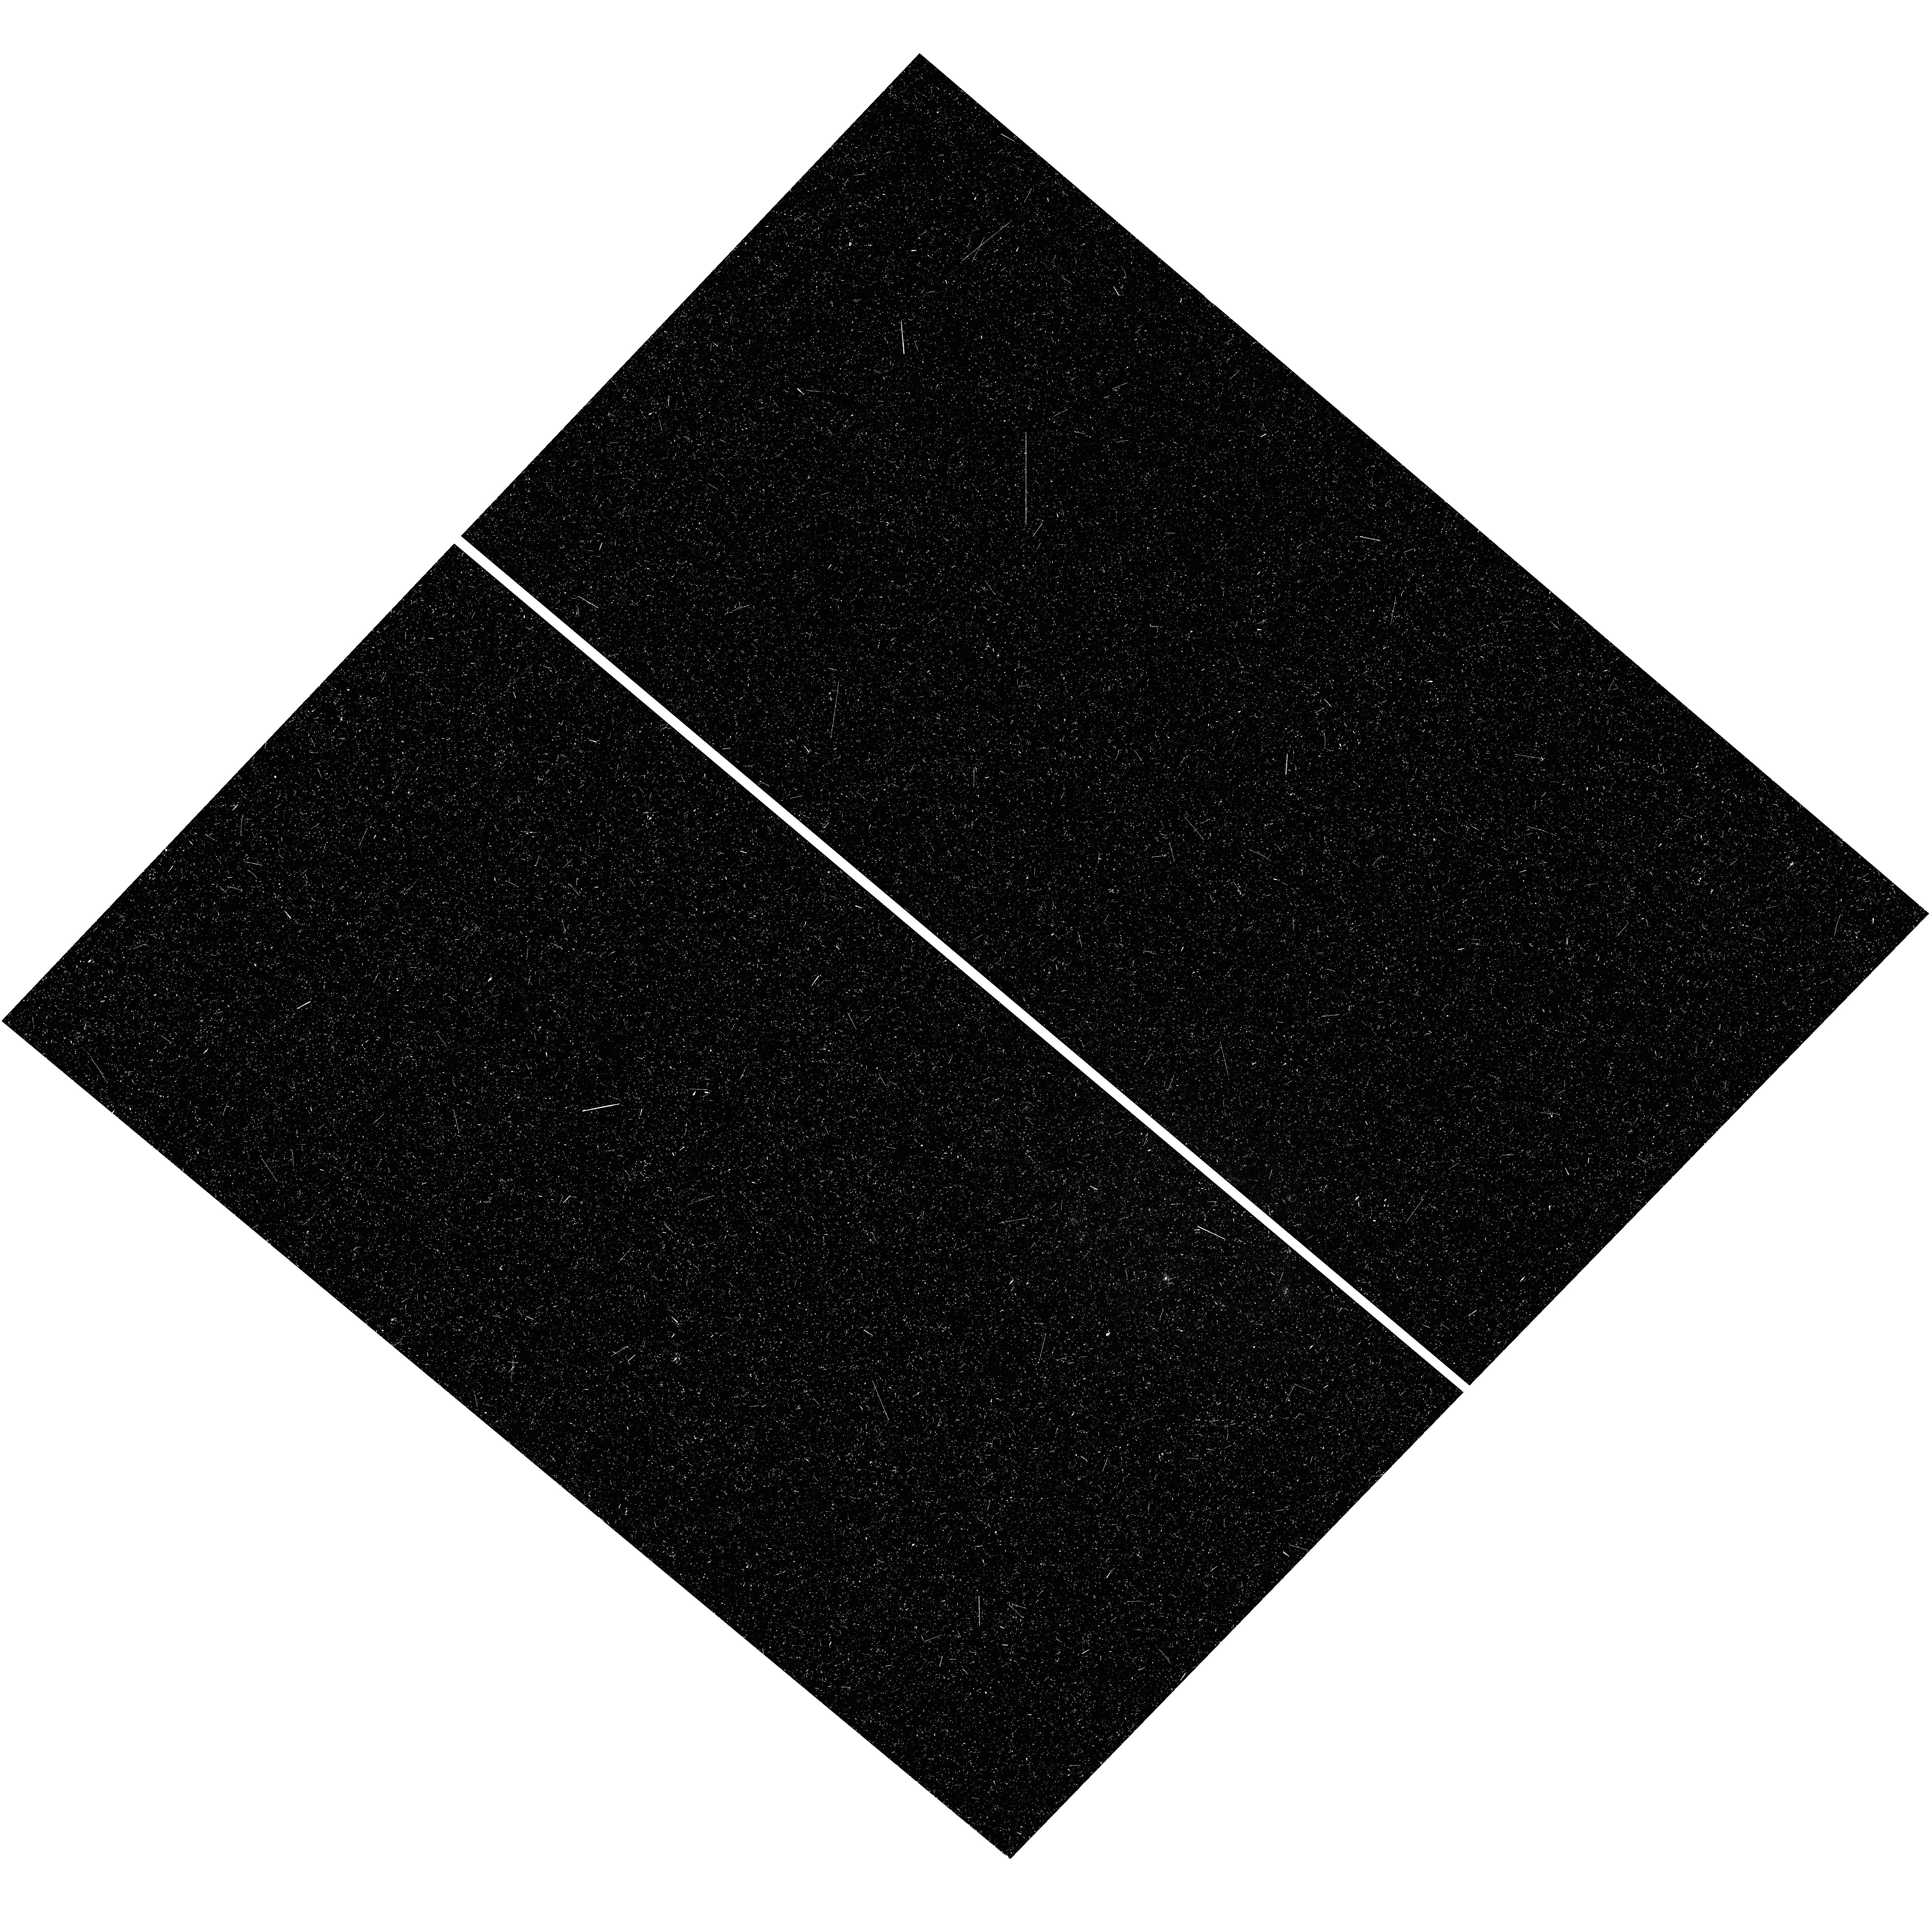
Target: SN2009IP
Instrument: WFC3/UVIS
Filter: F275W
Exposure: 48 min
Observation ID: hst_13787_01_wfc3_uvis_f275w_ickj01

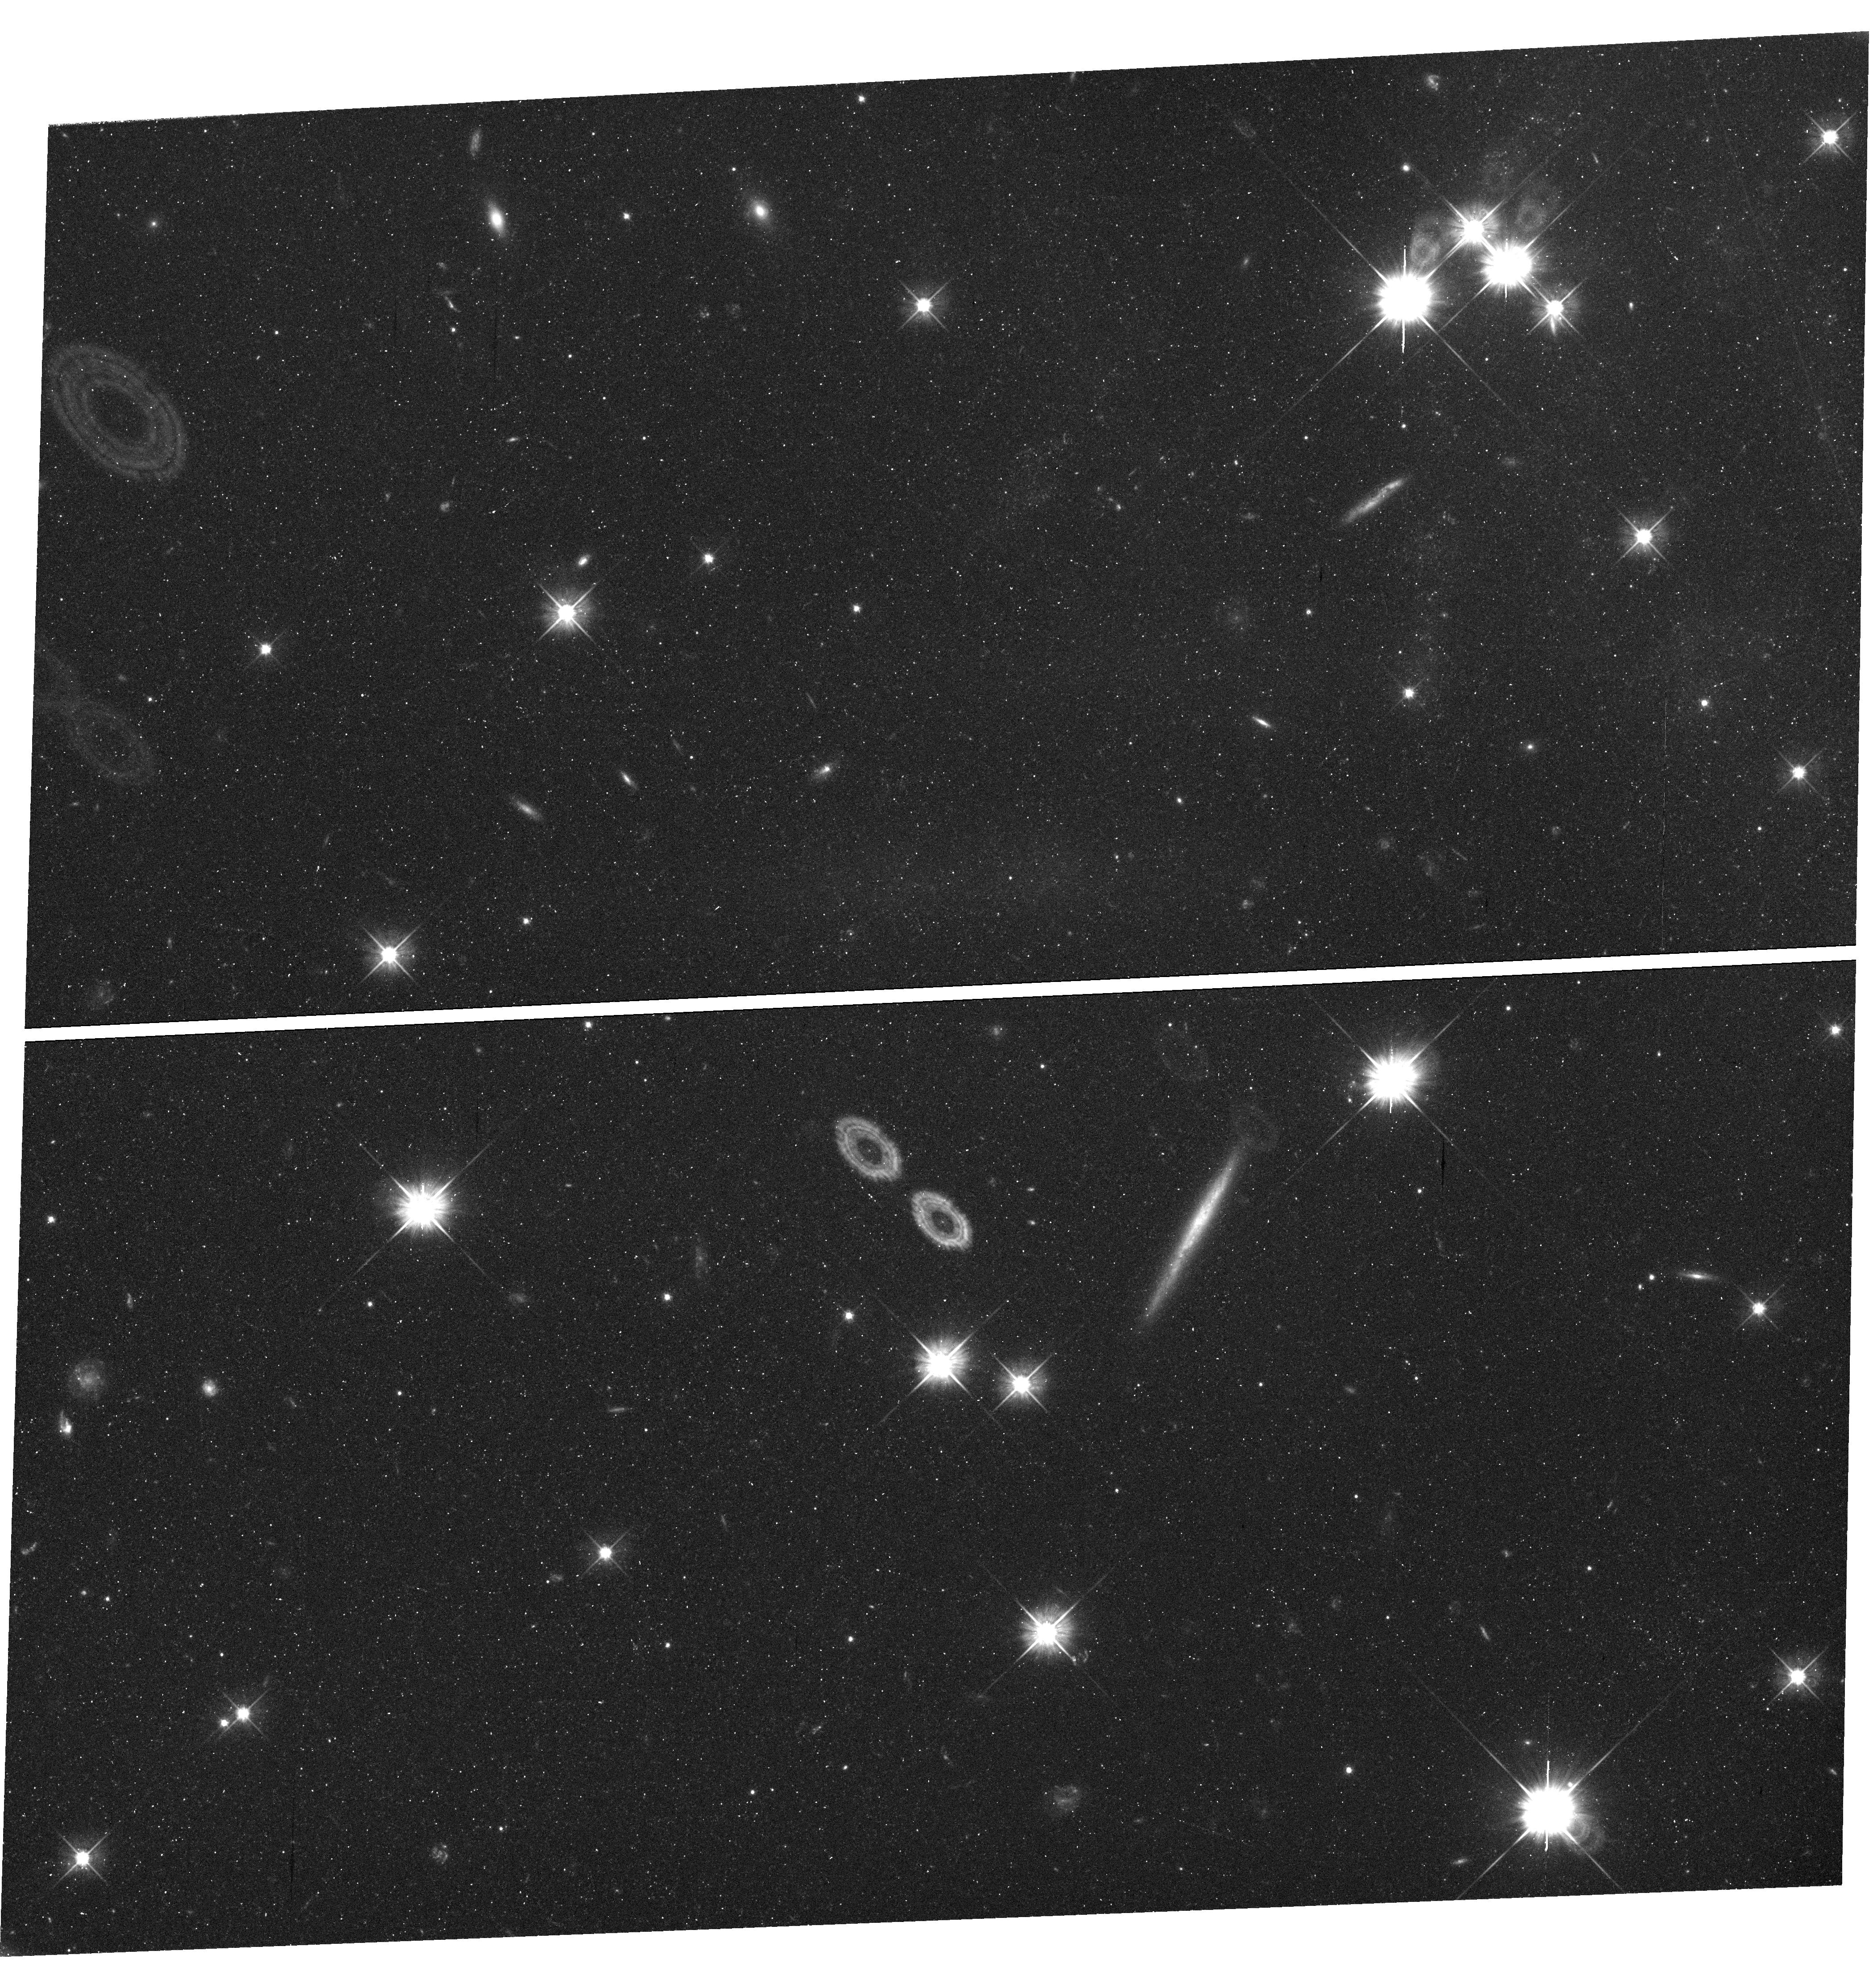
Target: SN2010JP
Instrument: WFC3/UVIS
Filter: F555W
Exposure: 1.2 h
Observation ID: hst_13787_05_wfc3_uvis_f555w_ickj05

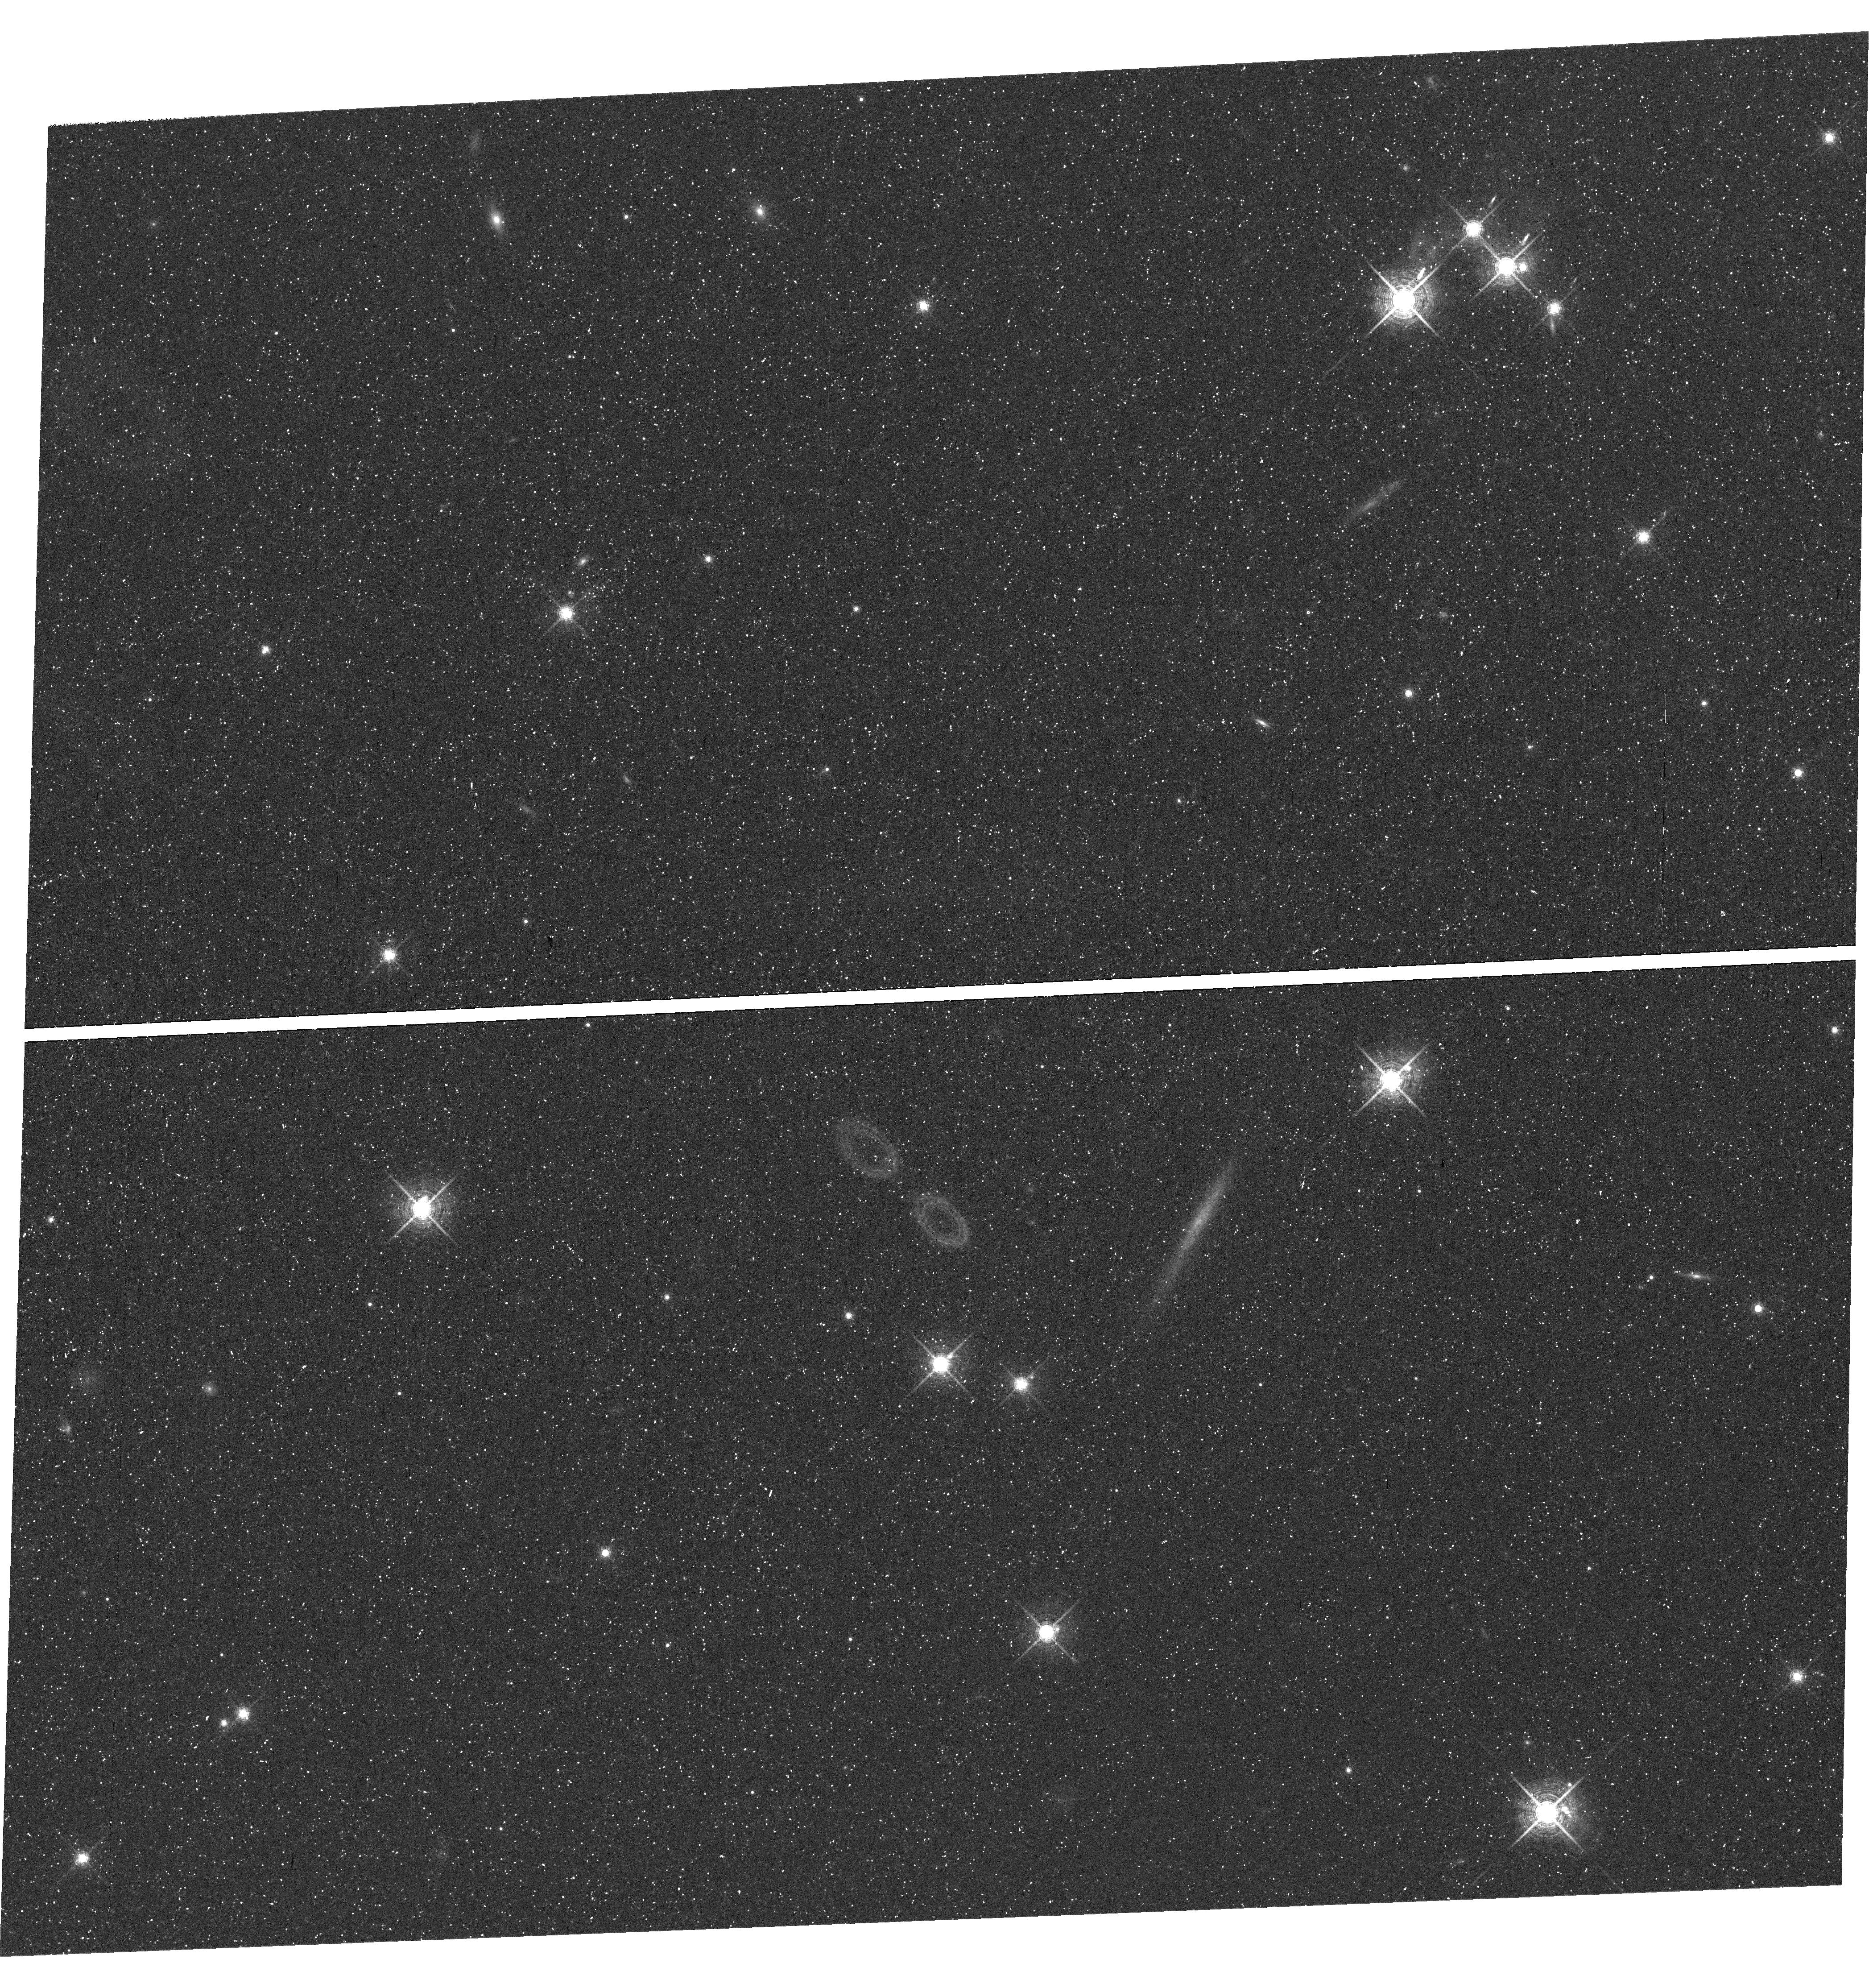
Target: SN2010JP
Instrument: WFC3/UVIS
Filter: F665N
Exposure: 1.6 h
Observation ID: hst_13787_04_wfc3_uvis_f665n_ickj04

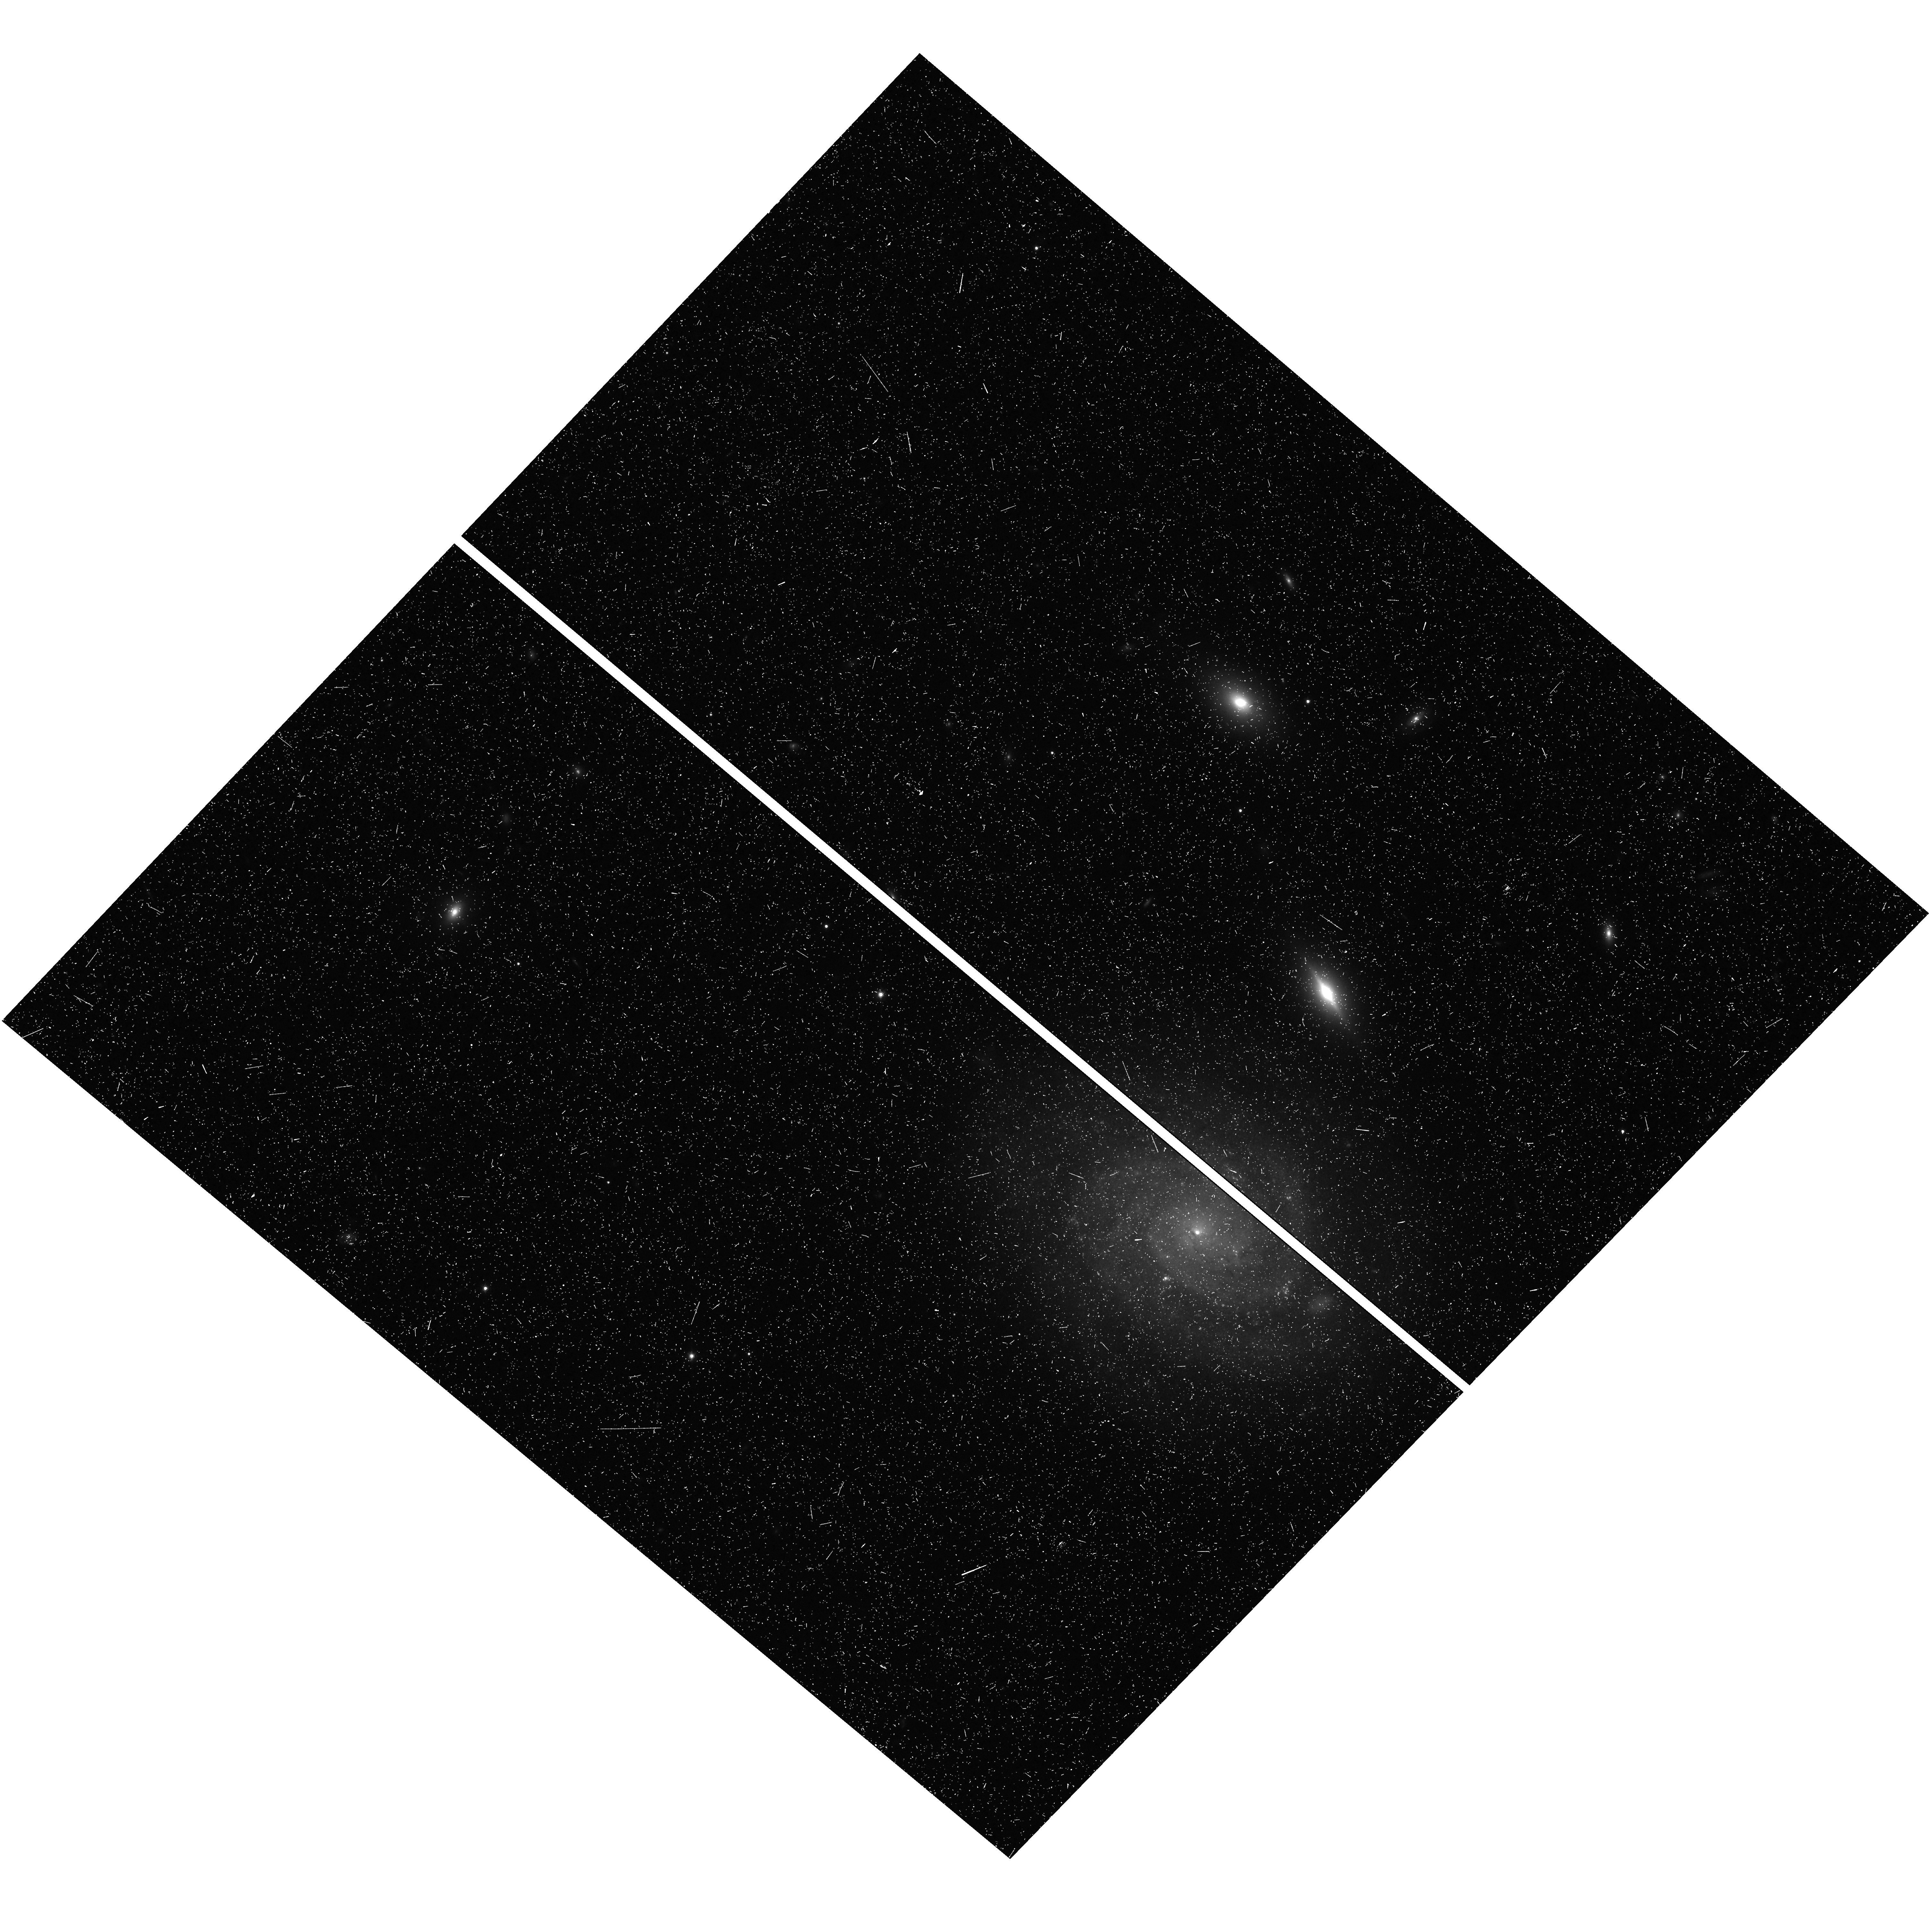
Target: SN2009IP
Instrument: WFC3/UVIS
Filter: F814W
Exposure: 18 min
Observation ID: hst_13787_02_wfc3_uvis_f814w_ickj02

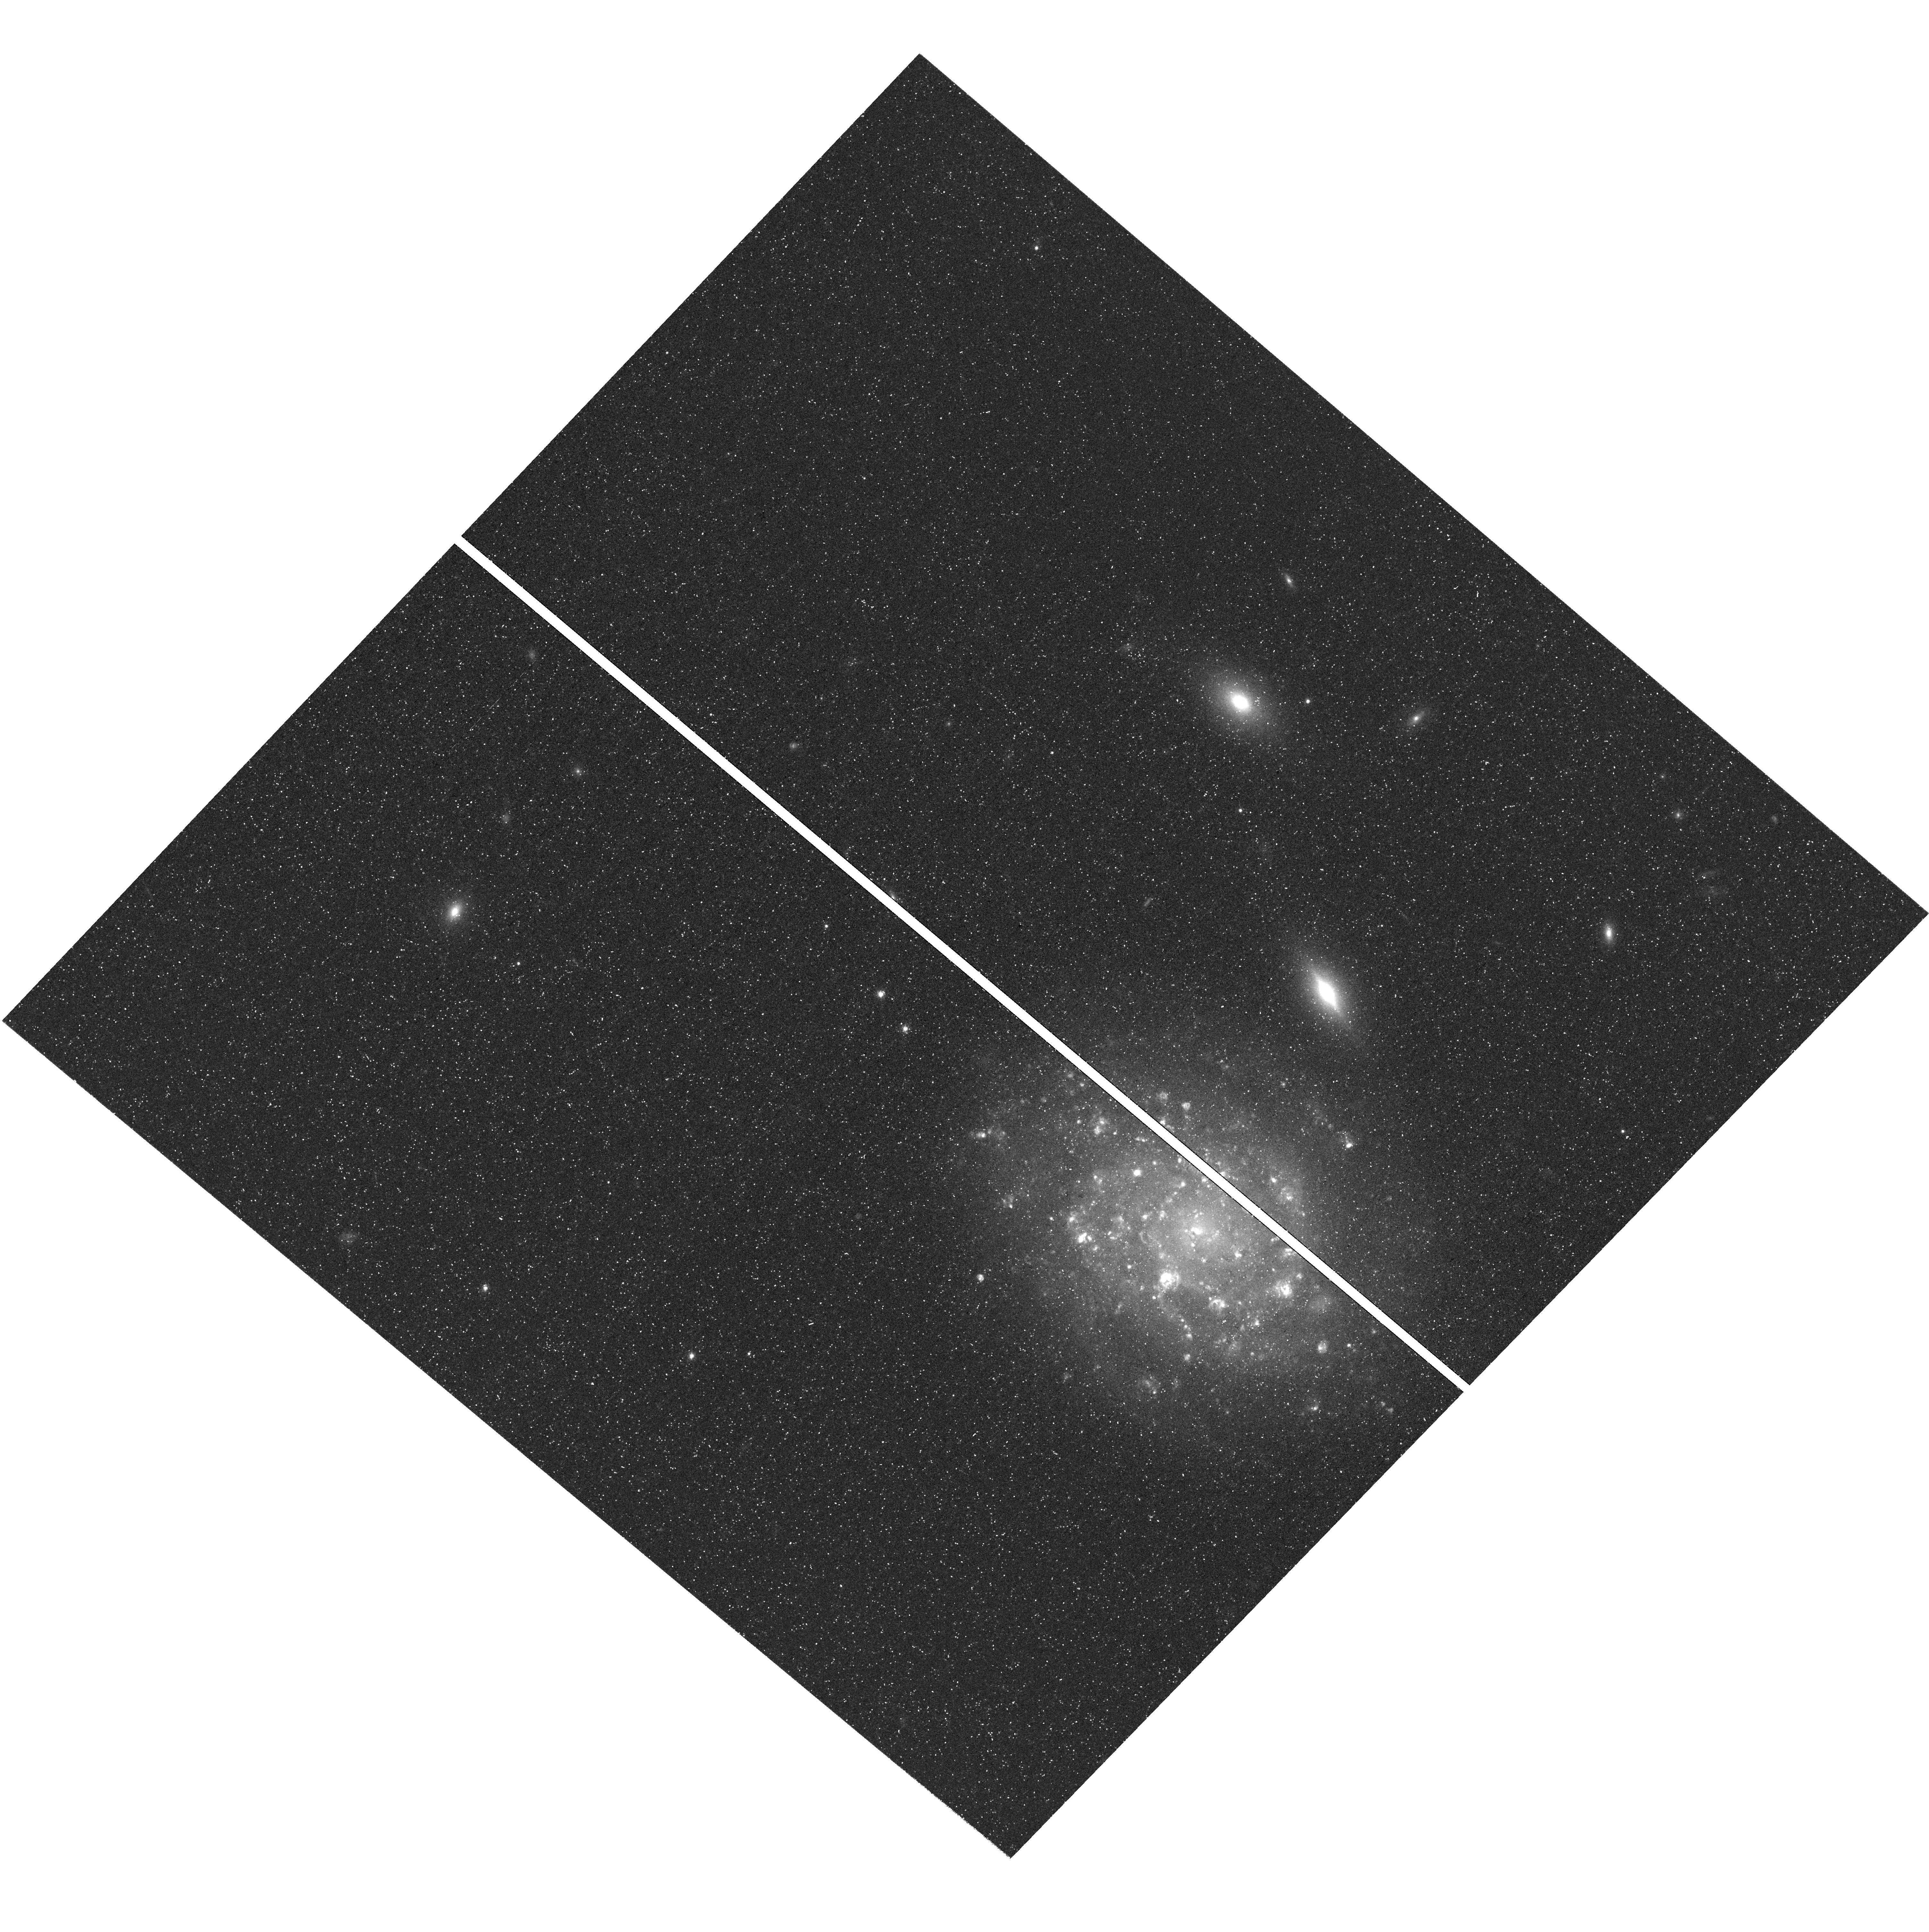
Target: SN2009IP
Instrument: WFC3/UVIS
Filter: F657N
Exposure: 1.6 h
Observation ID: hst_13787_03_wfc3_uvis_f657n_ickj03

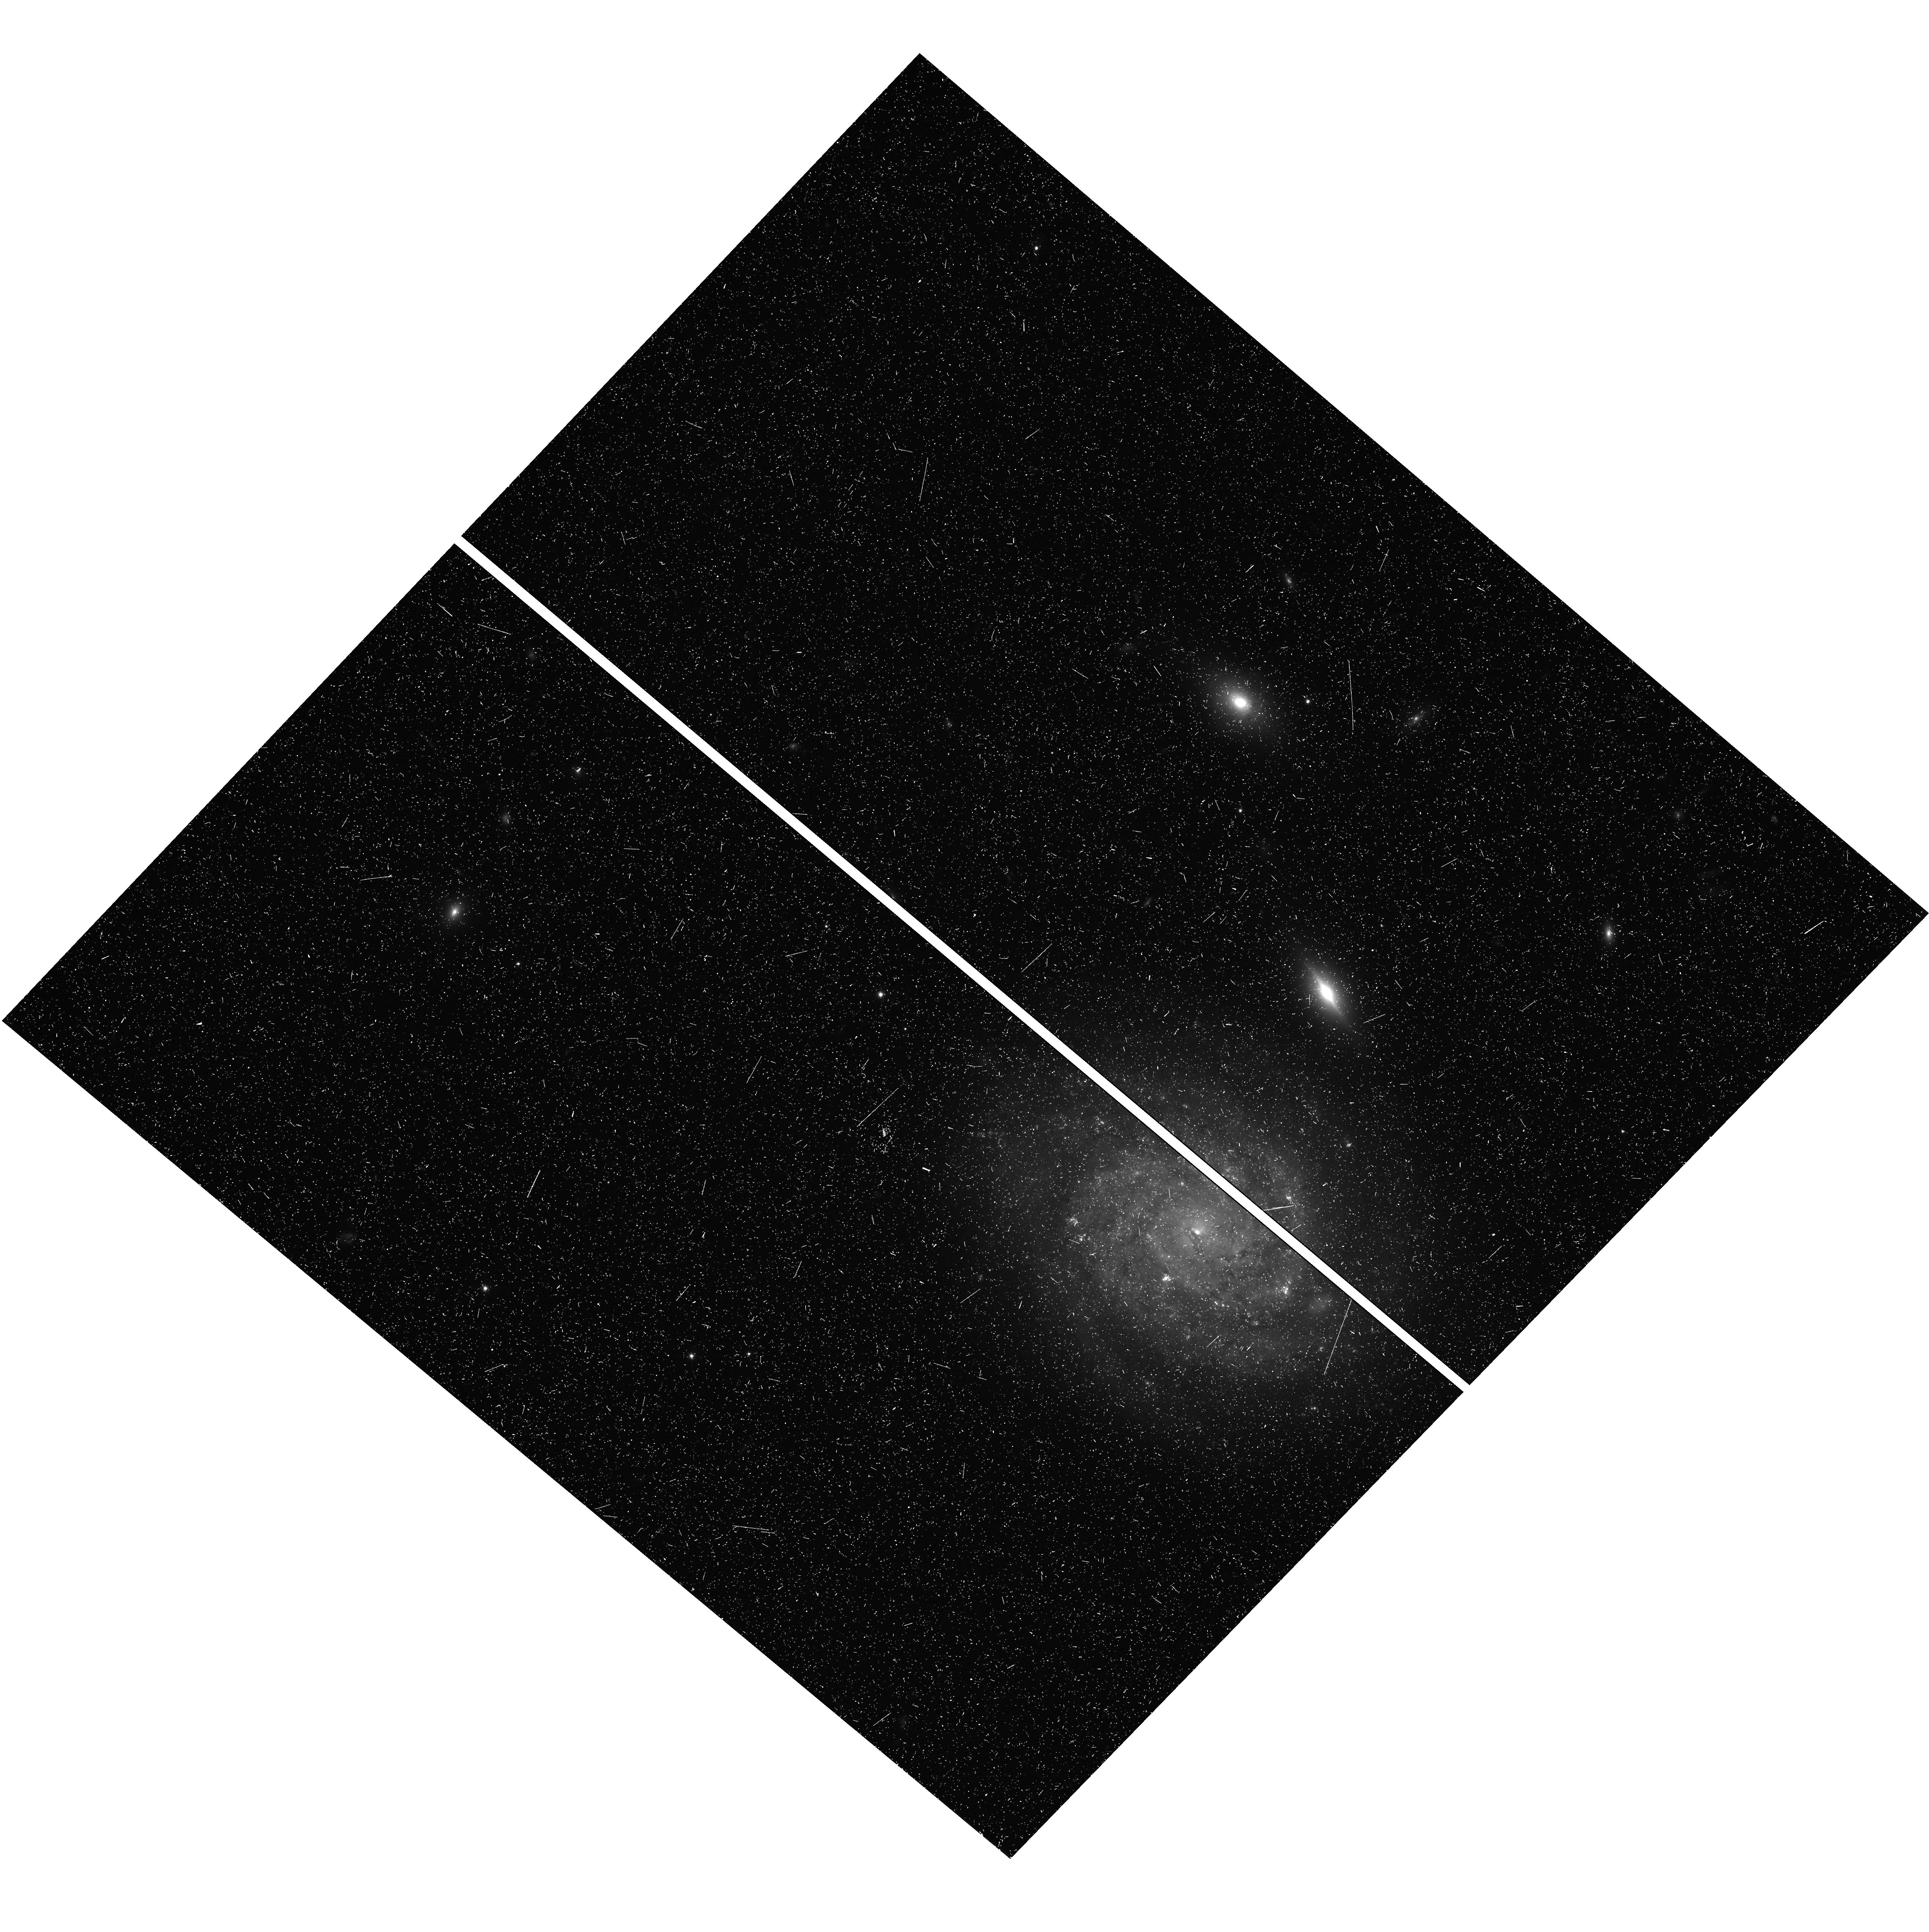
Target: SN2009IP
Instrument: WFC3/UVIS
Filter: F555W
Exposure: 28 min
Observation ID: hst_13787_02_wfc3_uvis_f555w_ickj02

Massive stars dying alone: Extremely remote environments of SN2009ip and SN2010jp (PI: Smith, Nathan)

We propose an imaging study of the astonishingly remote environments of two recent supernovae (SNe): SN2009ip and SN2010jp. Both were unusual Type IIn explosions that crashed into dense circumstellar material (CSM) ejected by the star shortly before explosion. The favored progenitors of these SNe are very massive luminous blue variable (LBV) stars. In fact, SN2009ip presents an extraordinay case where the LBV-like progenitor was actually detected directly in archival HST data, and where we obtained spectra and photometry for numerous pre-SN eruptions. No other SN has this treasure trove of detailed information about the progenitor (not even SN1987A). SN2010jp represents a possible collapsar-powered event, since it showed evidence of a fast bipolar jet in spectra and a low 56Ni mass; this would be an analog of the black-hole forming explosions that cause gamma ray bursts, but where the relativistic jet is damped by a residual H envelope on the star. In both cases, the only viable models for these SNe involve extremely massive (initial masses of 40-100 Msun) progenitor stars. This seems at odds with their extremely remote environments in the far outskirts of their host galaxies, with no detected evidence for an underlying massive star population in ground-based data (nor in the single shallow WFPC2/F606W image of SN2009ip). Here we propose deep UV HST images to search for any mid/late O-type stars nearby, deep red images to detect any red supergiants, and an H-alpha image to search for any evidence of ongoing star formation in the vicinity. These observations will place important and demanding constraints on the initial masses and ages of these progenitors.